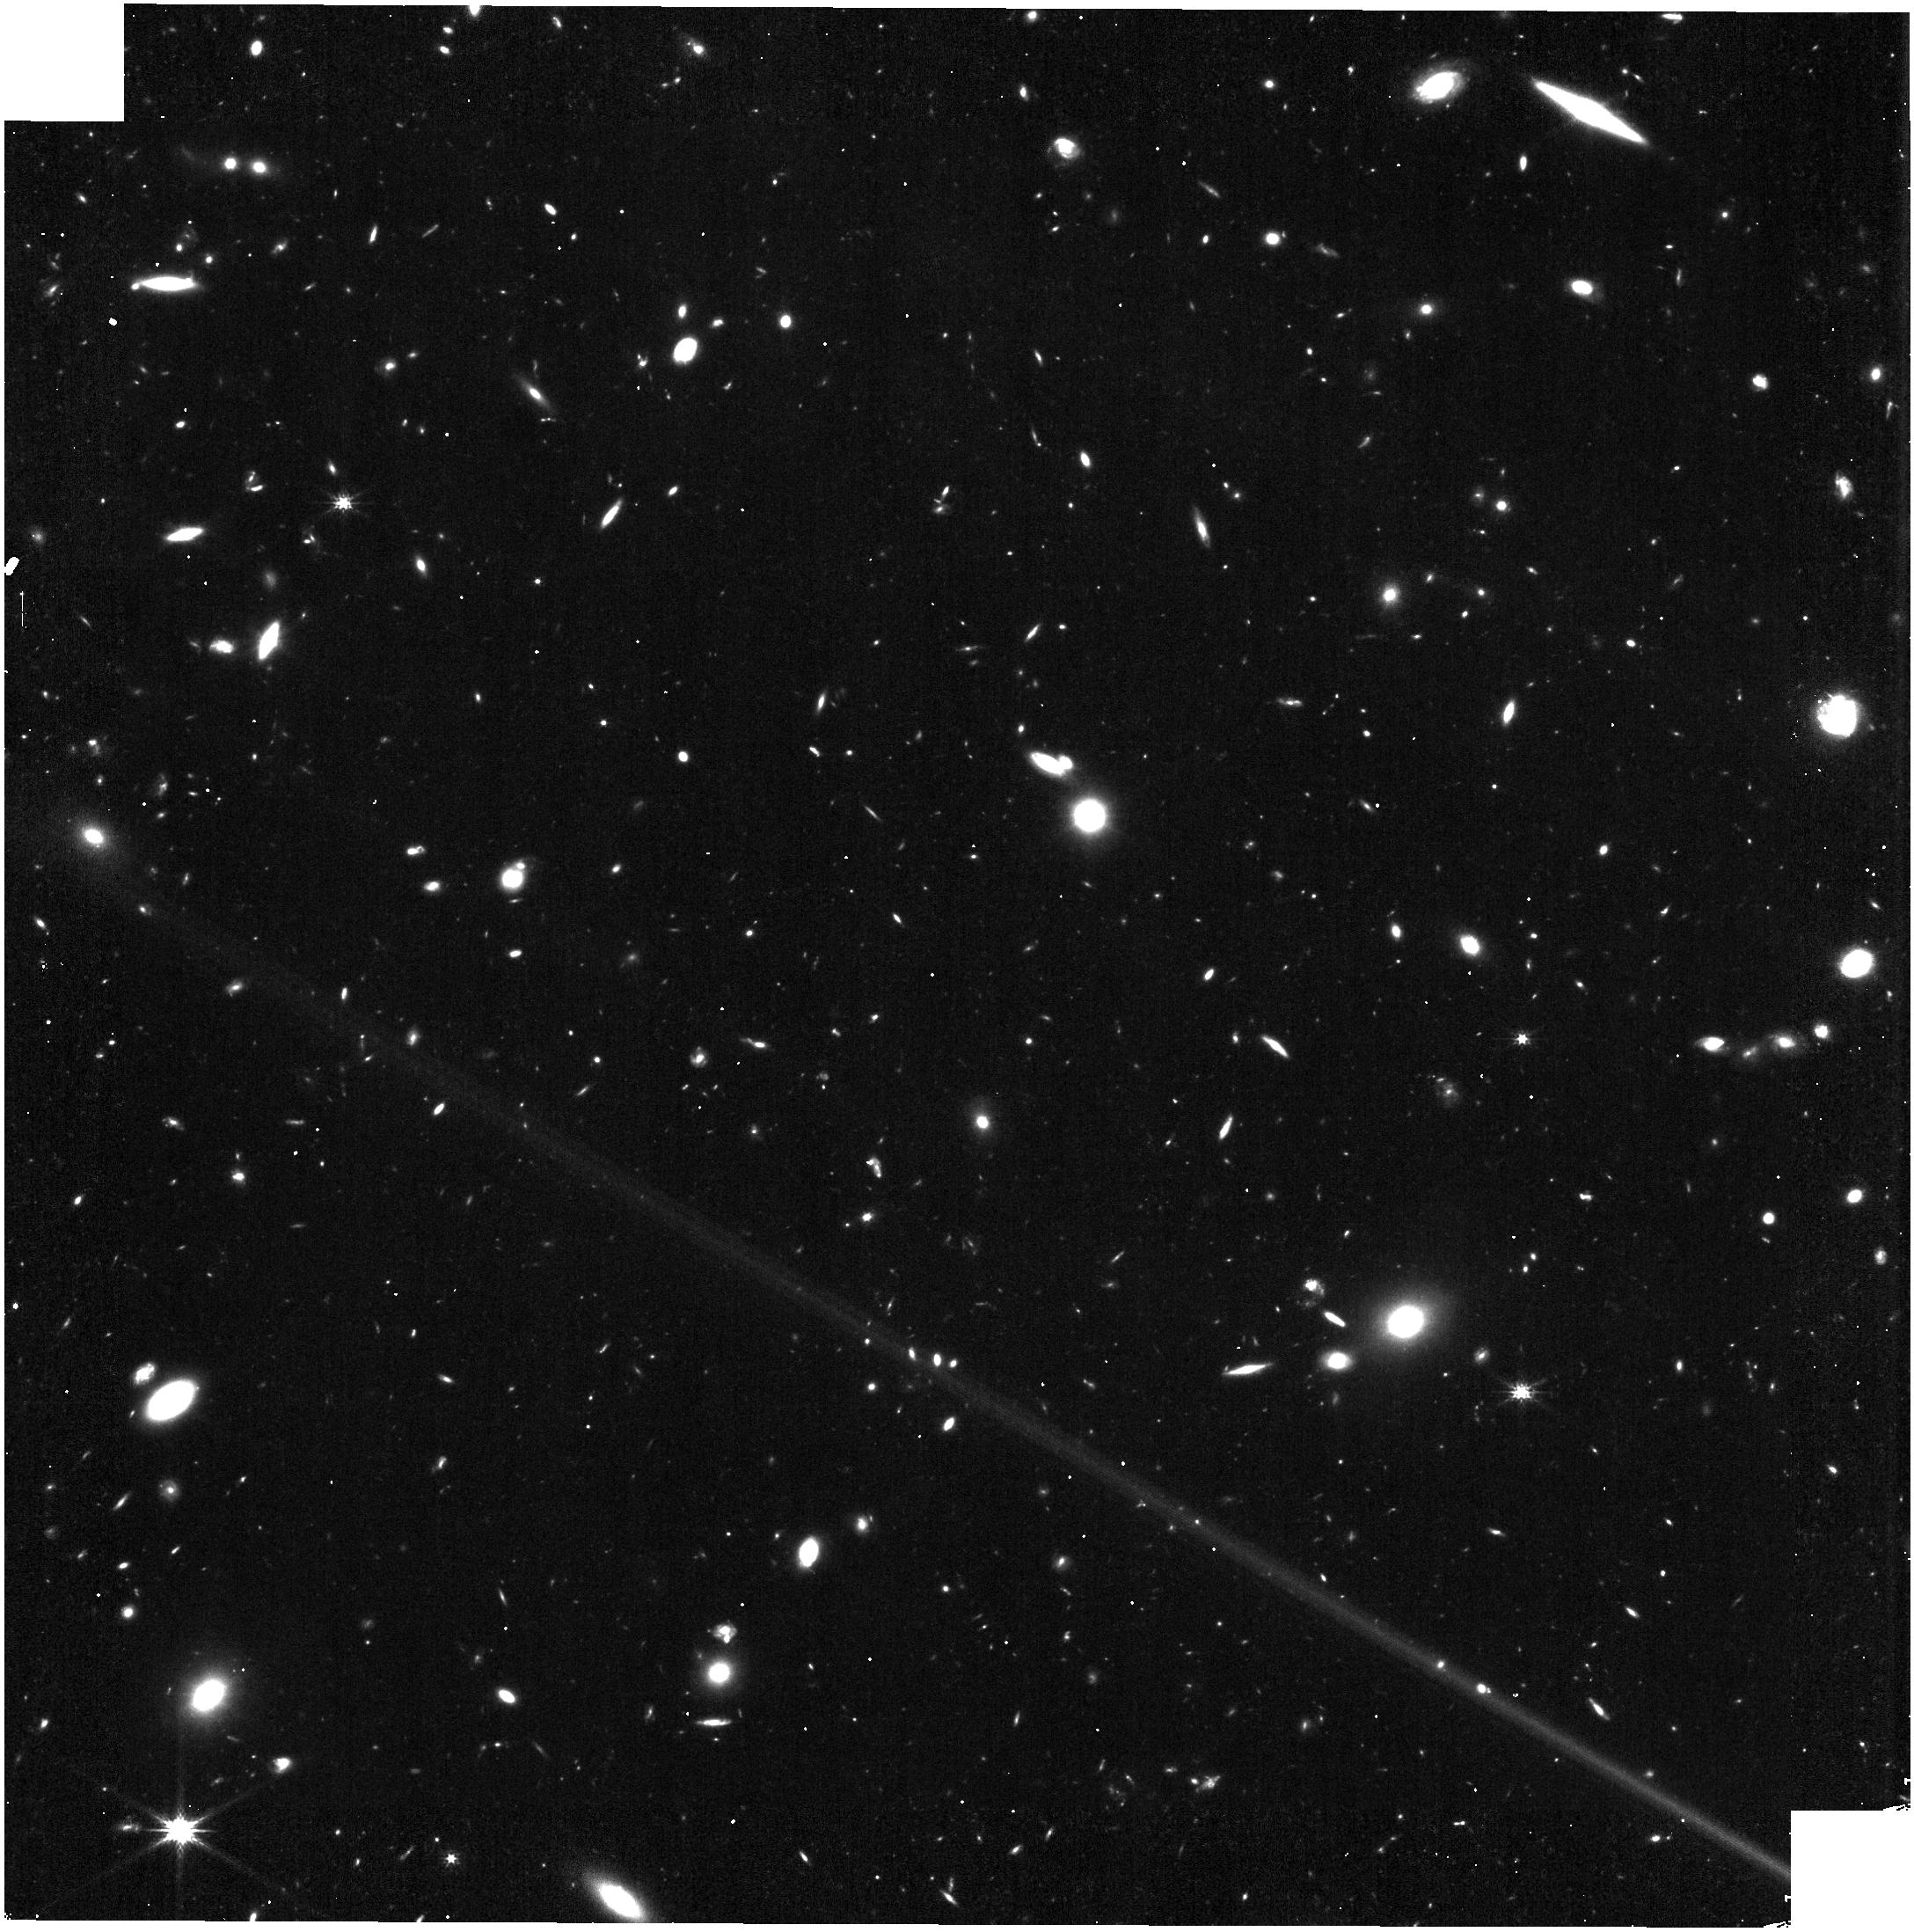
Target: MACSJ0416.1-2403
Instrument: NIRISS
Filter: CLEAR+F200W
Exposure: 11 min
Observation ID: jw01208-o004_t002_niriss_clear-f200w

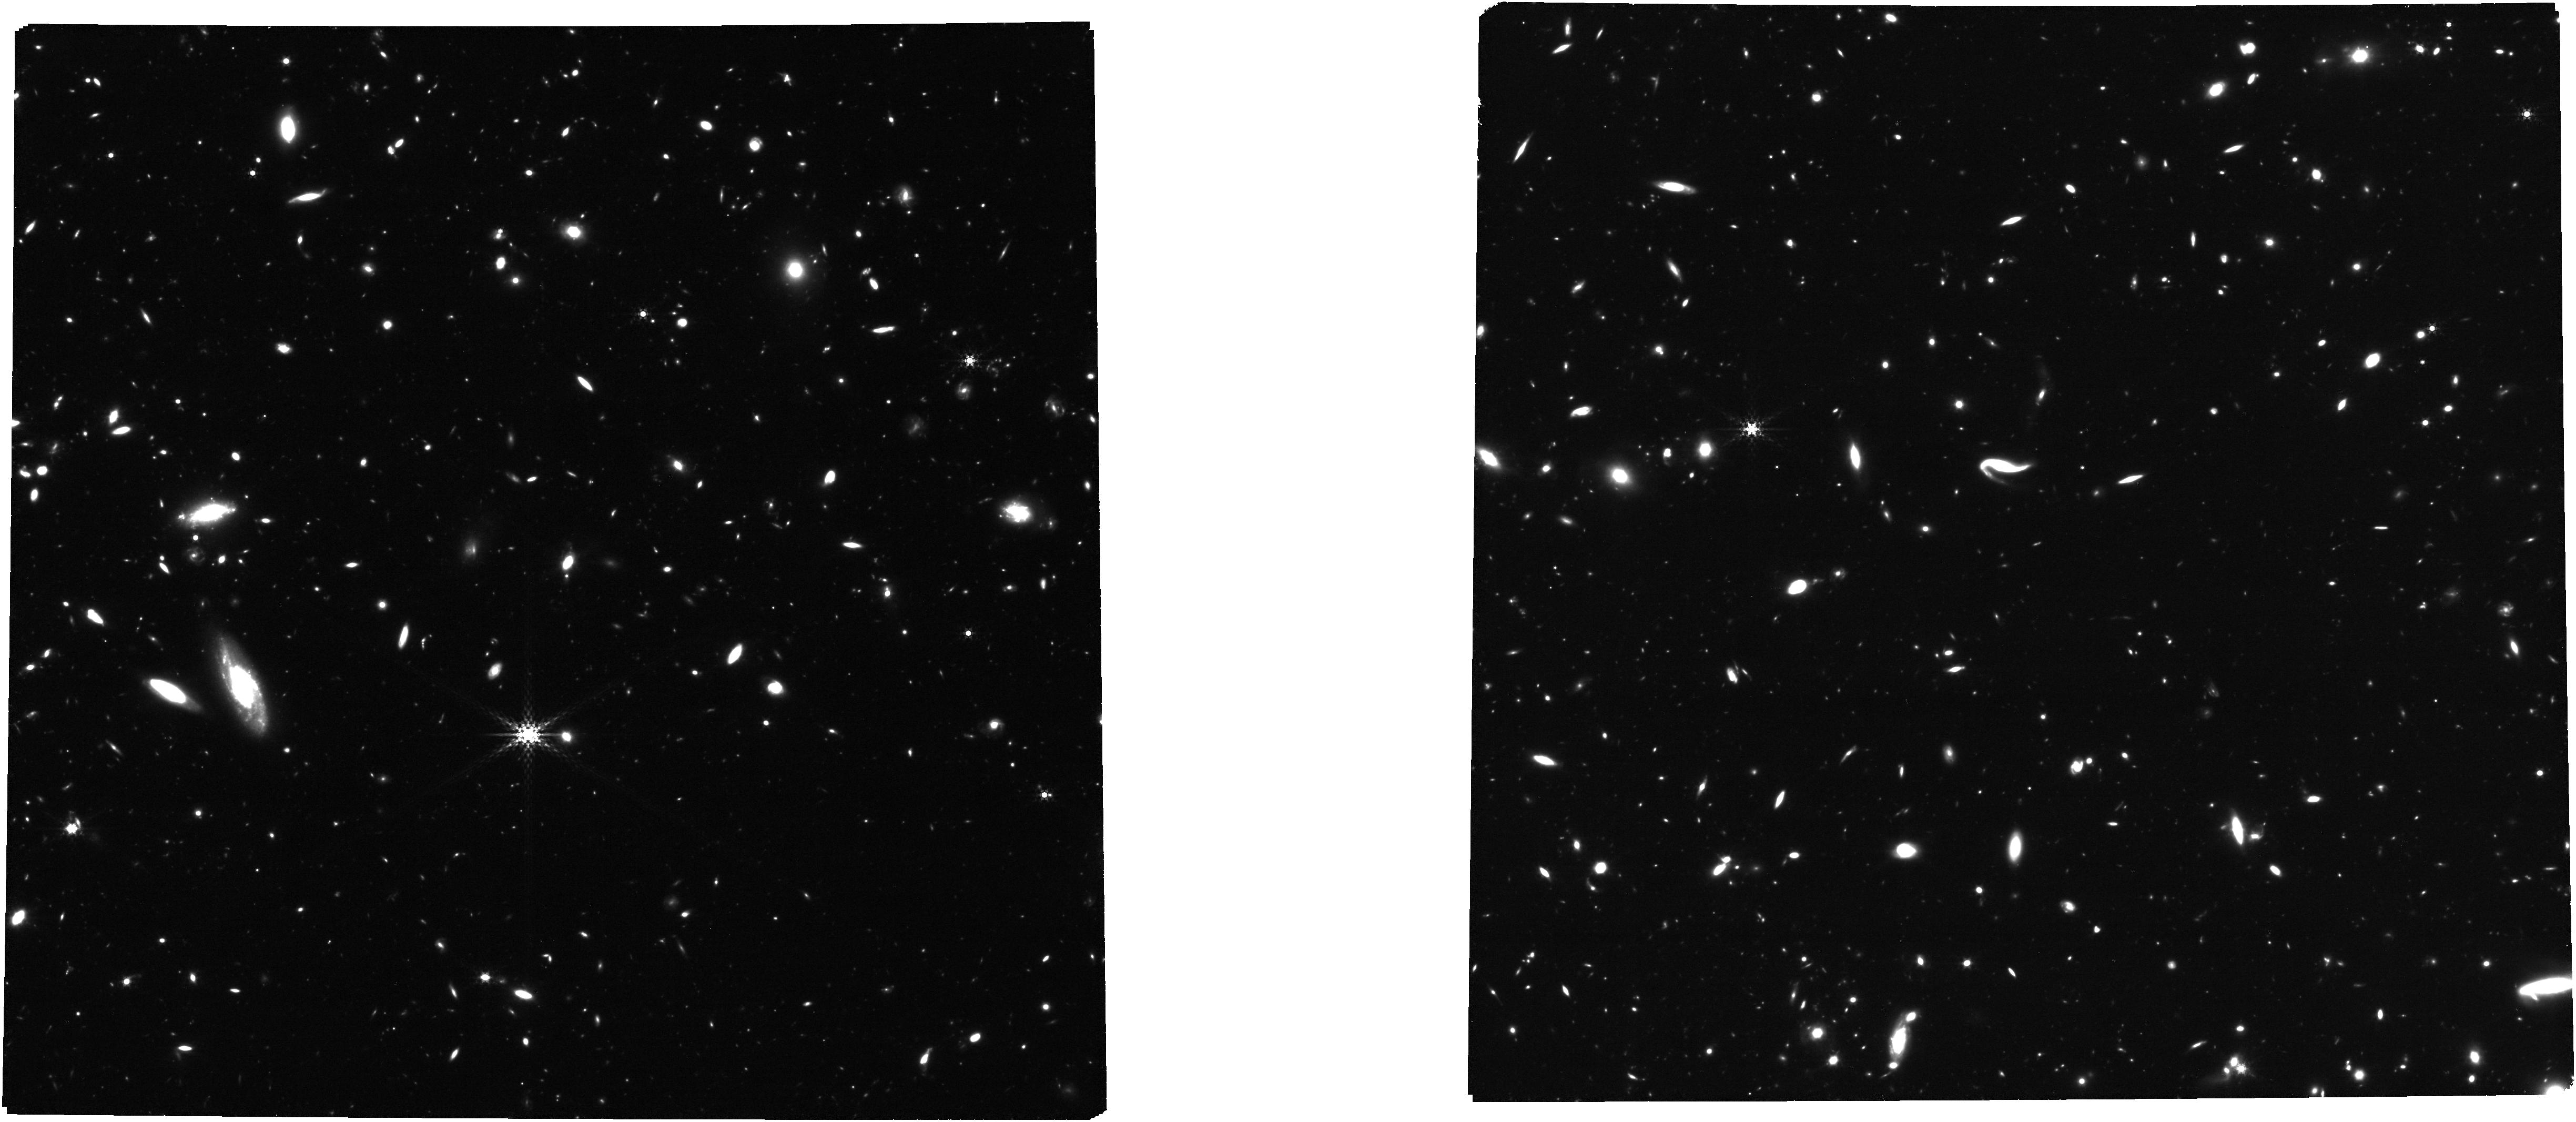
Target: MACSJ1149+2223
Instrument: NIRCAM
Filter: F410M
Exposure: 2.9 h
Observation ID: jw01208-o029_t004_nircam_clear-f410m

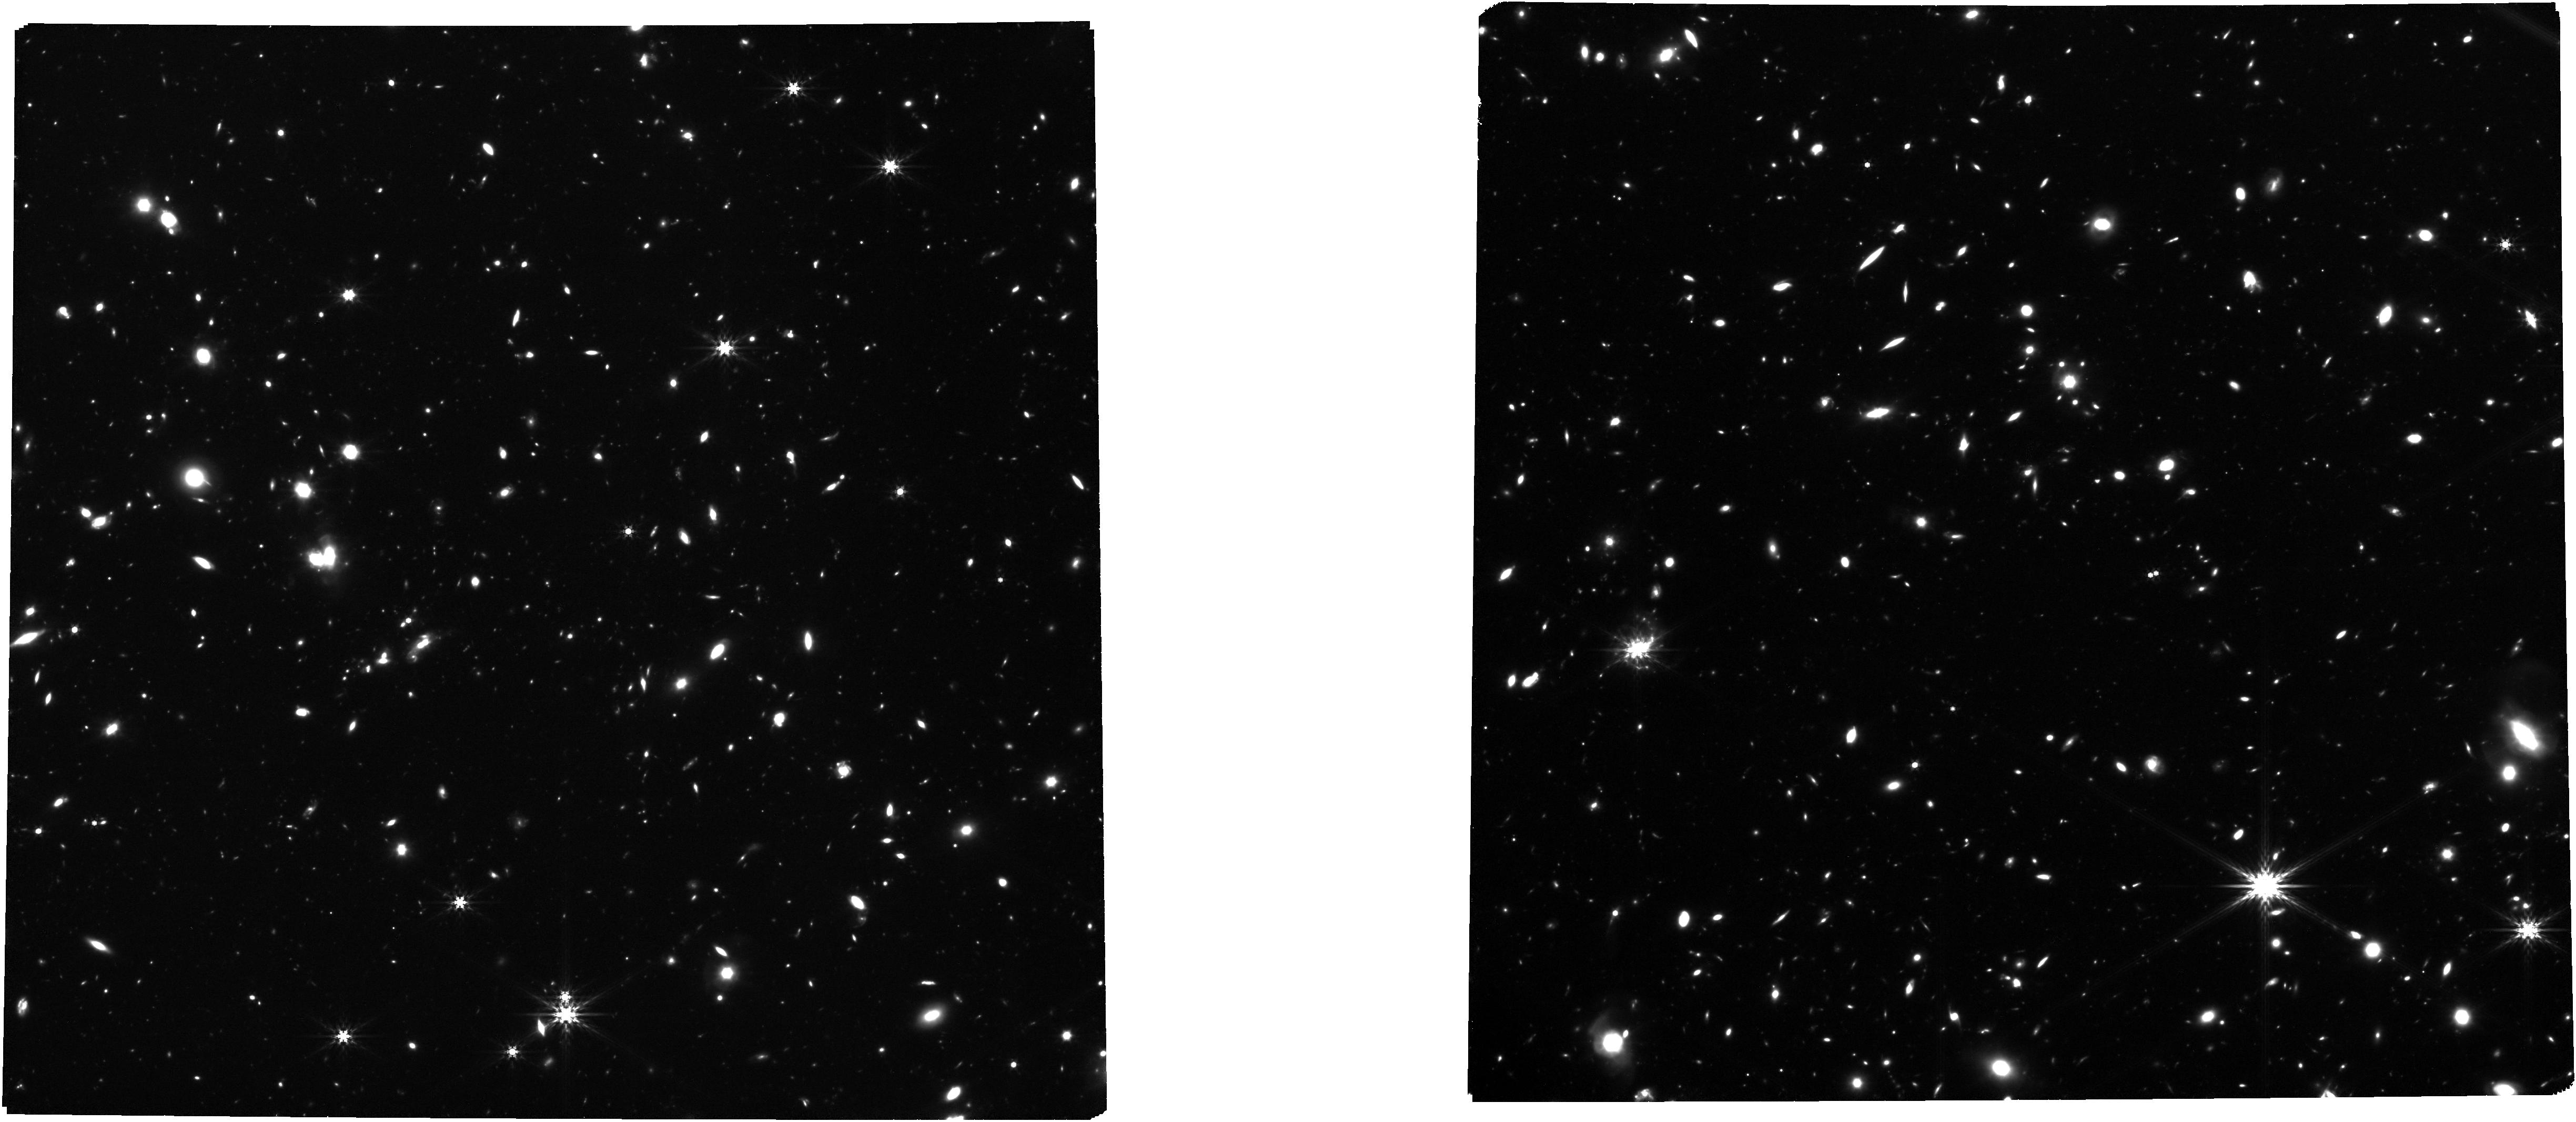
Target: MACSJ0417.5-1154
Instrument: NIRCAM
Filter: F444W
Exposure: 2.9 h
Observation ID: jw01208-o026_t003_nircam_clear-f444w

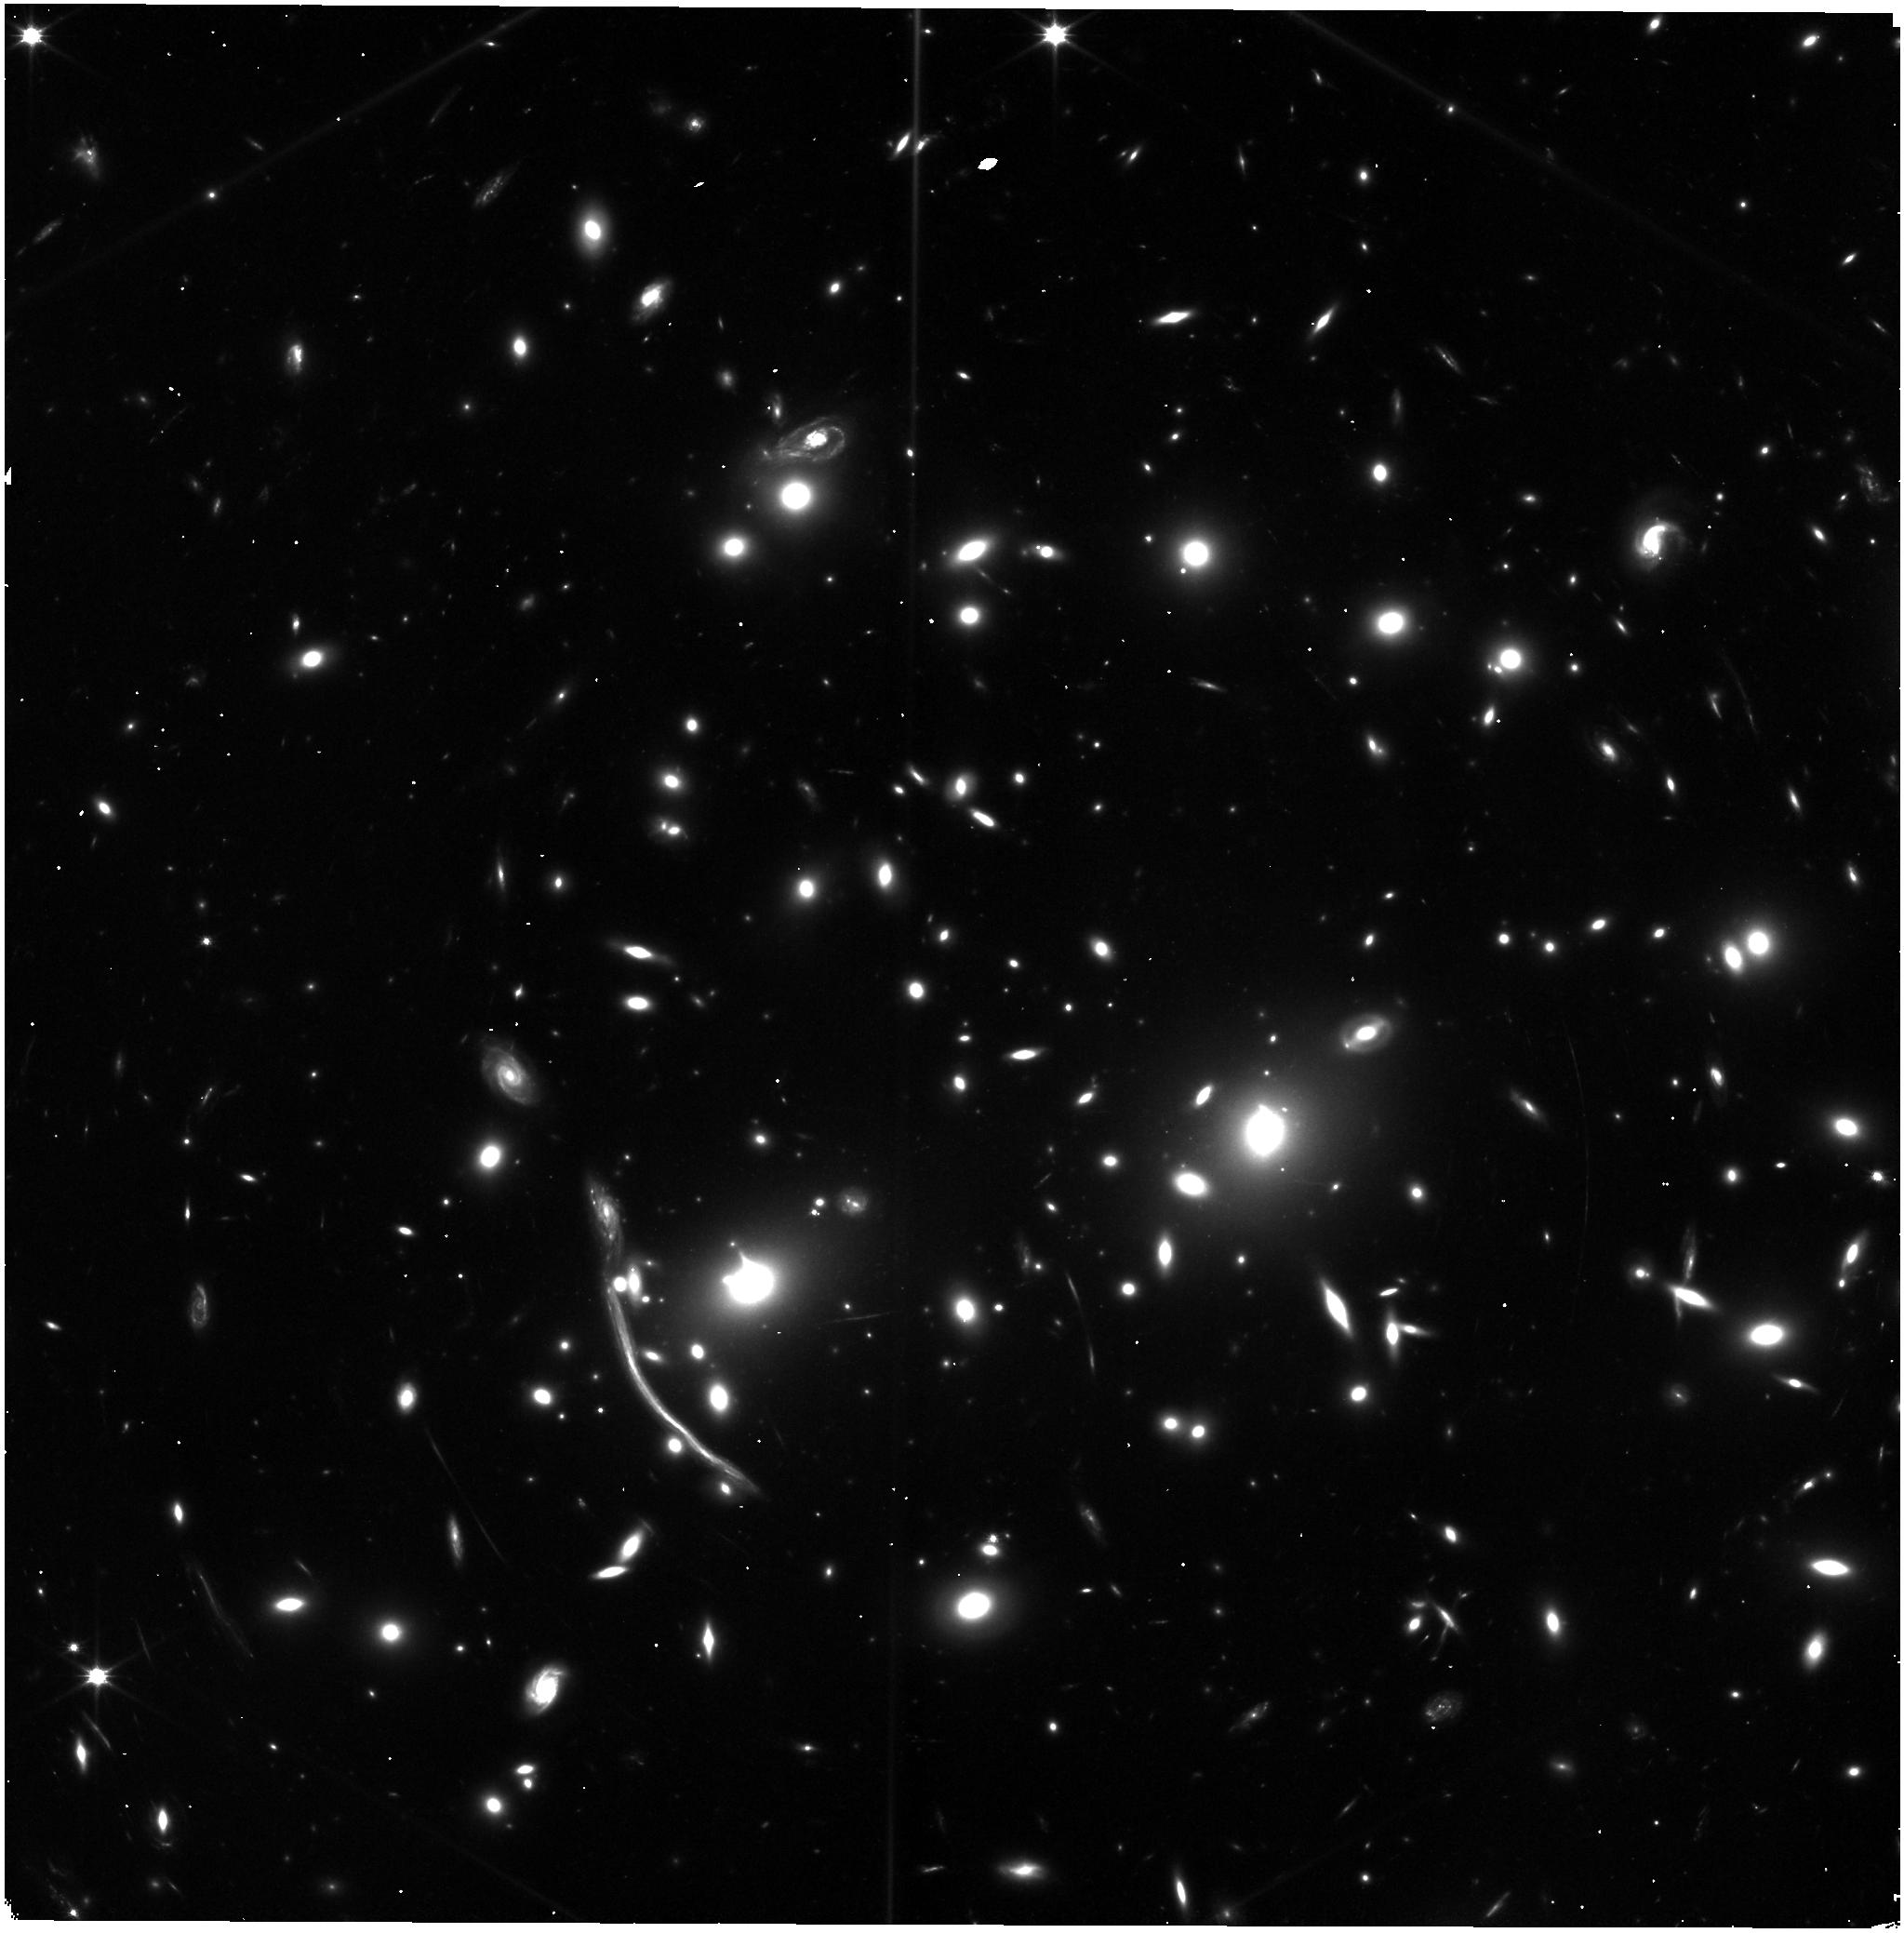
Target: ABELL370
Instrument: NIRISS
Filter: CLEAR+F115W
Exposure: 19 min
Observation ID: jw01208-o021_t001_niriss_clear-f115w

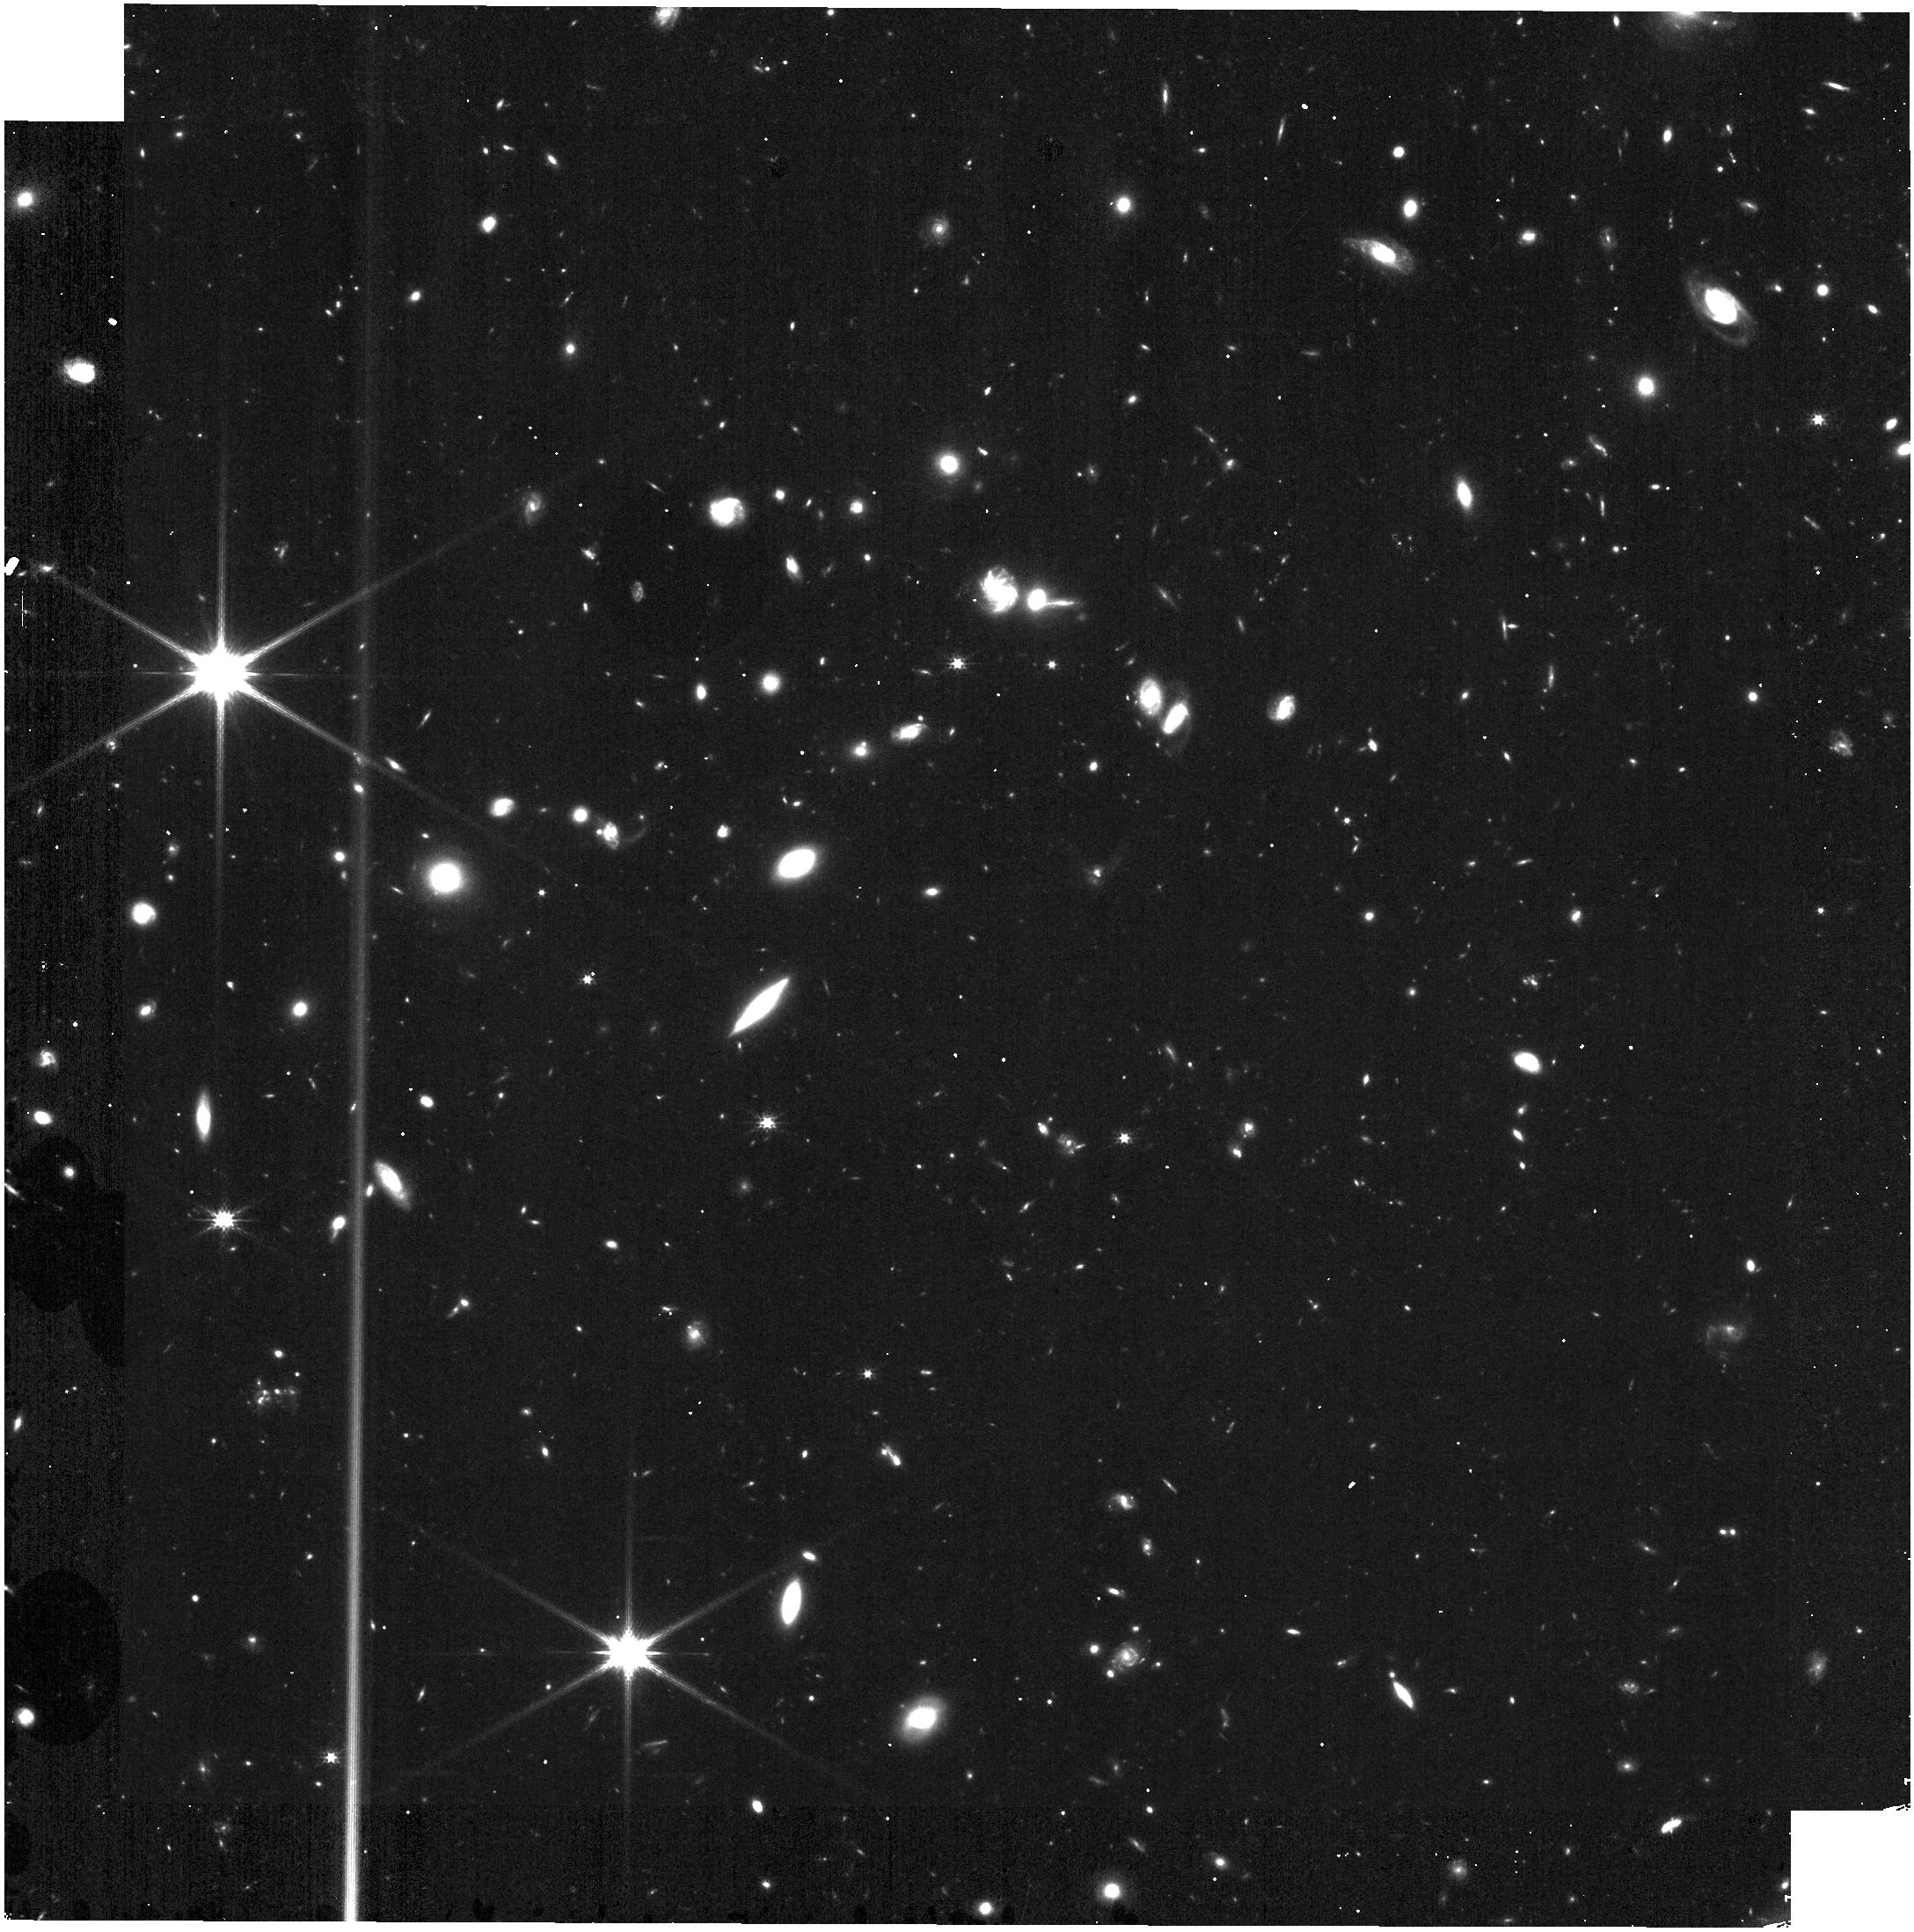
Target: MACSJ1423.8+2404
Instrument: NIRISS
Filter: CLEAR+F200W
Exposure: 11 min
Observation ID: jw01208-o010_t005_niriss_clear-f200w

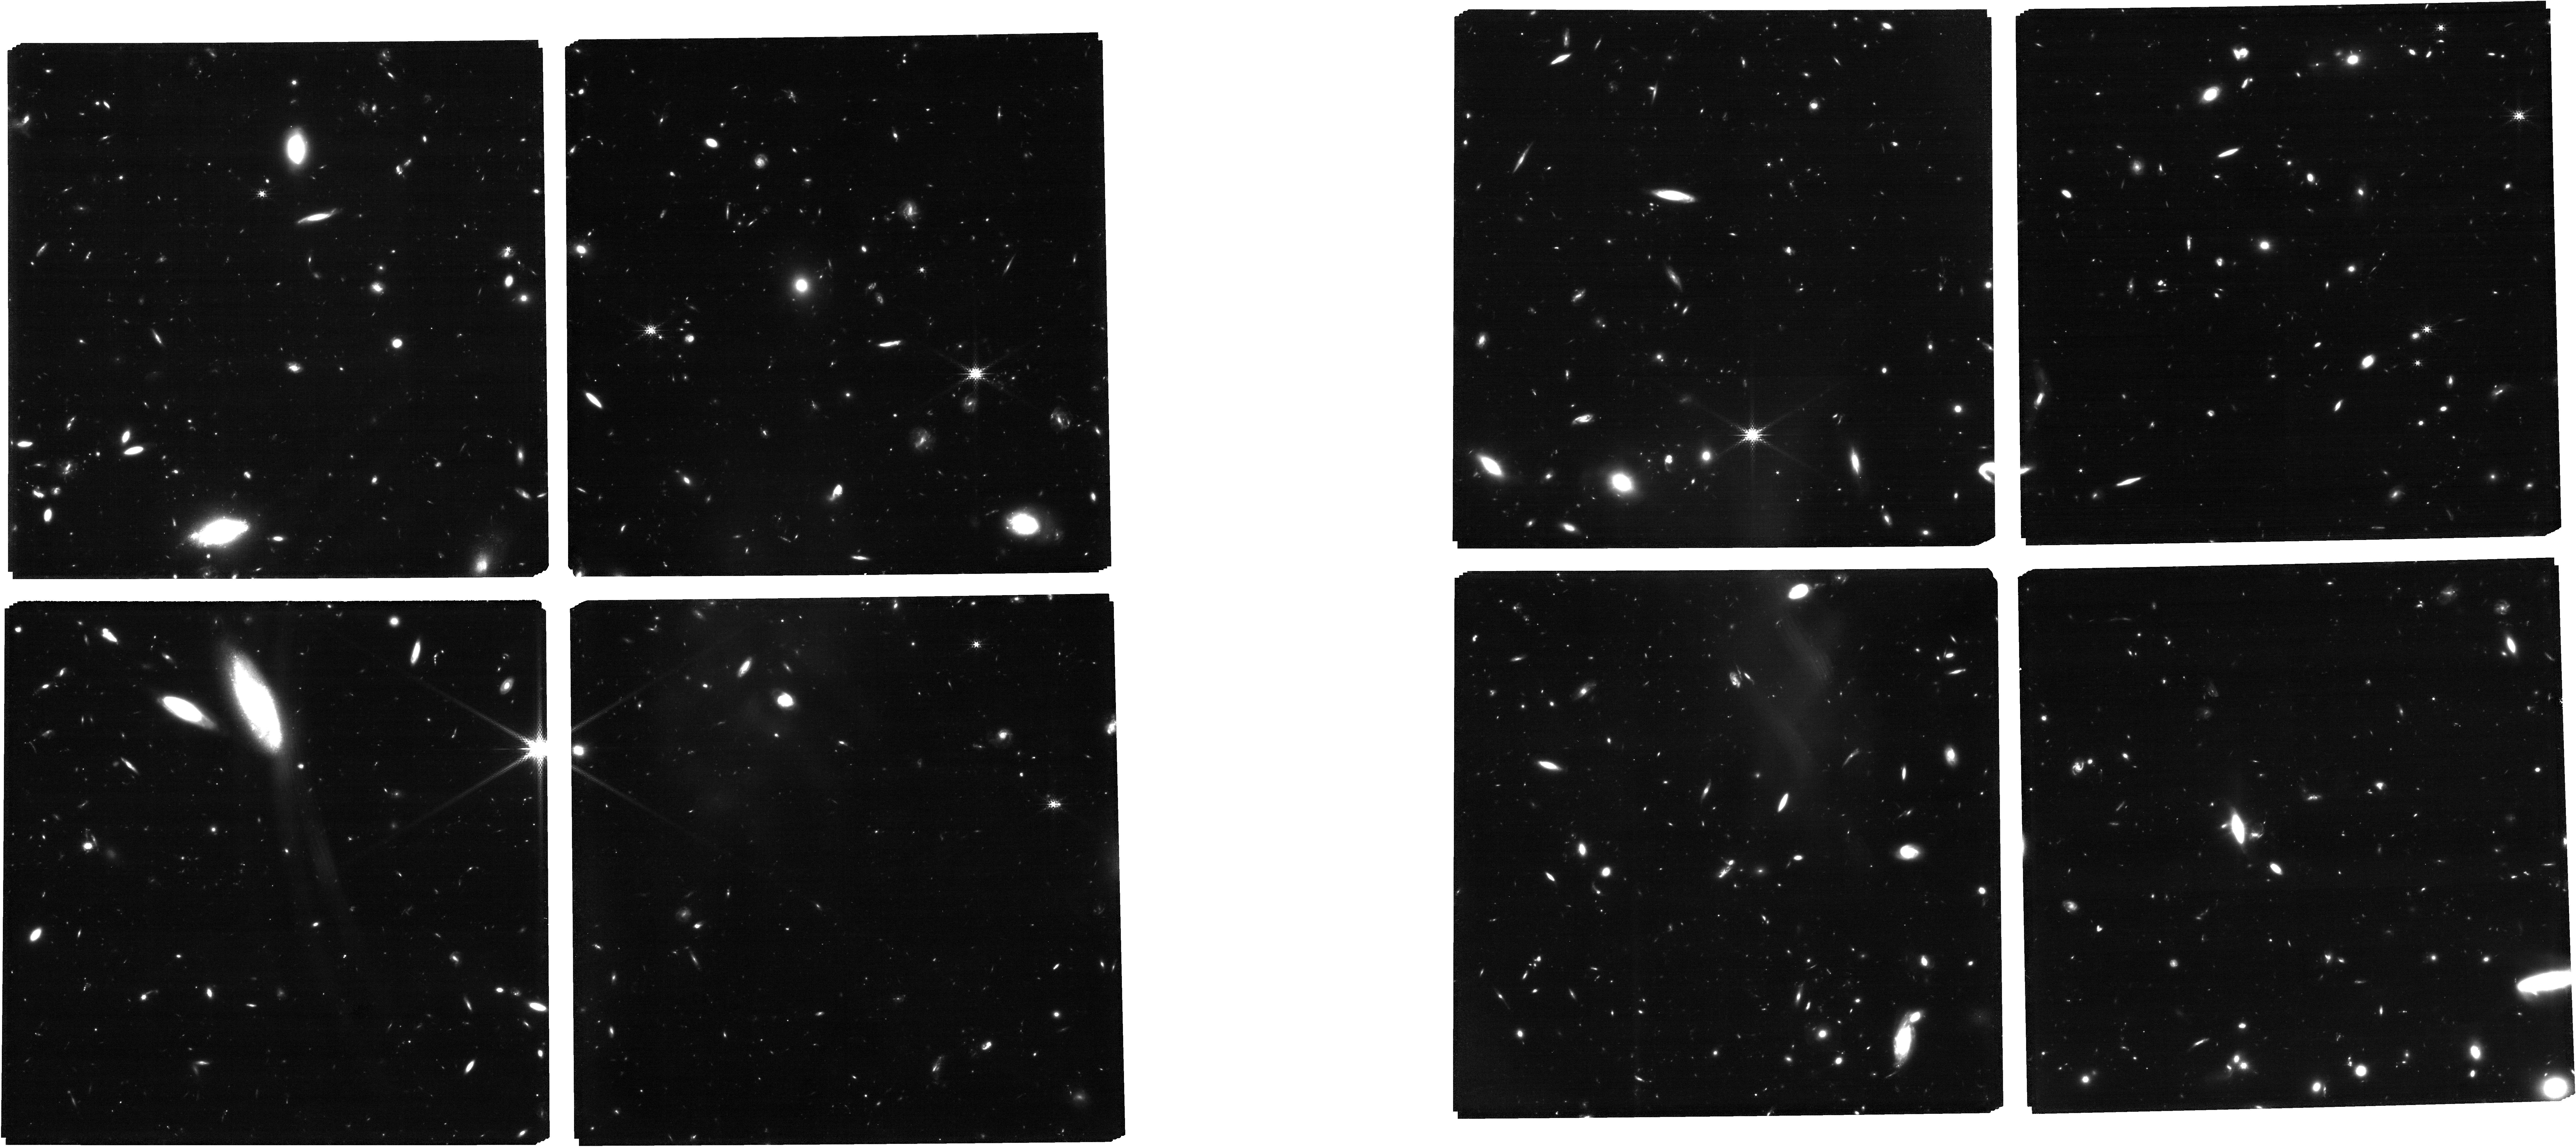
Target: MACSJ1149+2223
Instrument: NIRCAM
Filter: F182M
Exposure: 2.9 h
Observation ID: jw01208-o029_t004_nircam_clear-f182m

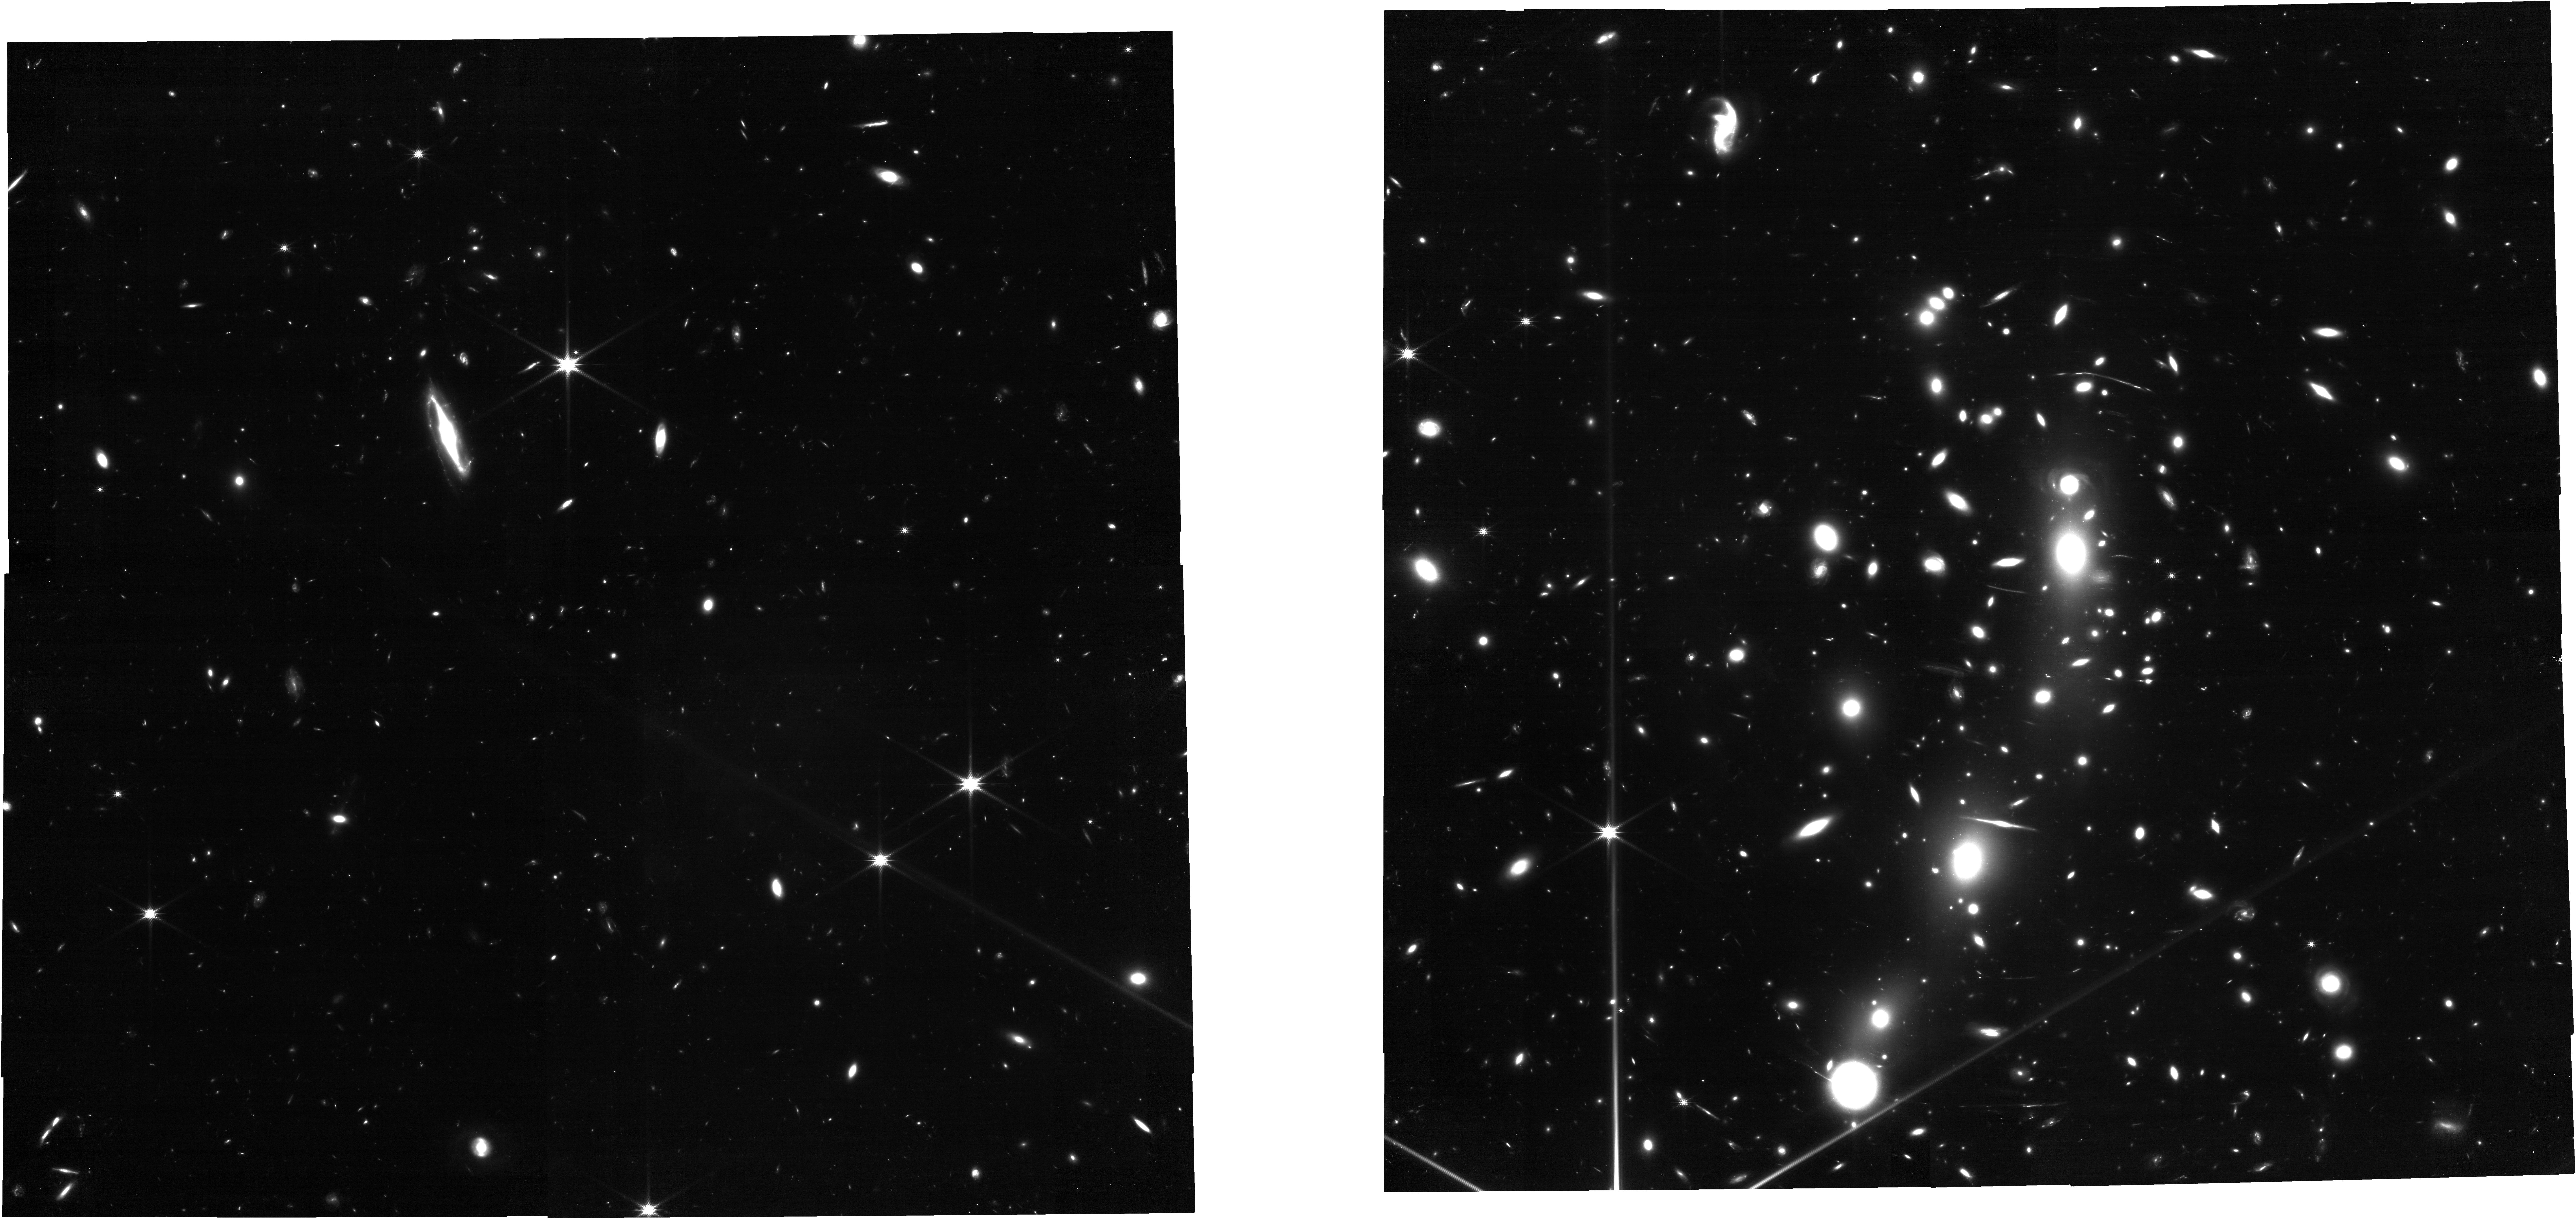
Target: MACSJ0416.1-2403
Instrument: NIRCAM
Filter: F150W
Exposure: 1.8 h
Observation ID: jw01208-o004_t002_nircam_clear-f150w

CANUCS: The CAnadian NIRISS Unbiased Cluster Survey (PI: Willott, Chris J.)

CANUCS is a JWST spectroscopy and imaging survey of massive galaxy cluster and parallel fields using the NIRISS low-resolution grisms, NIRCam imaging and NIRSpec multi-object spectroscopy. The primary goal is to understand the evolution of low mass galaxies across cosmic time. The resolved emission line maps and line ratios for many galaxies, some at resolution of 100pc, will enable determining the spatial distribution of star formation, dust and metals. Other science goals include the detection and characterization of galaxies within the reionization epoch, using multiply-imaged lensed galaxies to constrain cluster mass distributions and dark matter substructure, and understanding star-formation suppression and morphological transformation in the most massive galaxy clusters. This APT file also contains a NIRSpec GTO team IFU observation of a star-forming galaxy behind the cluster MACS J0416.1-2403.